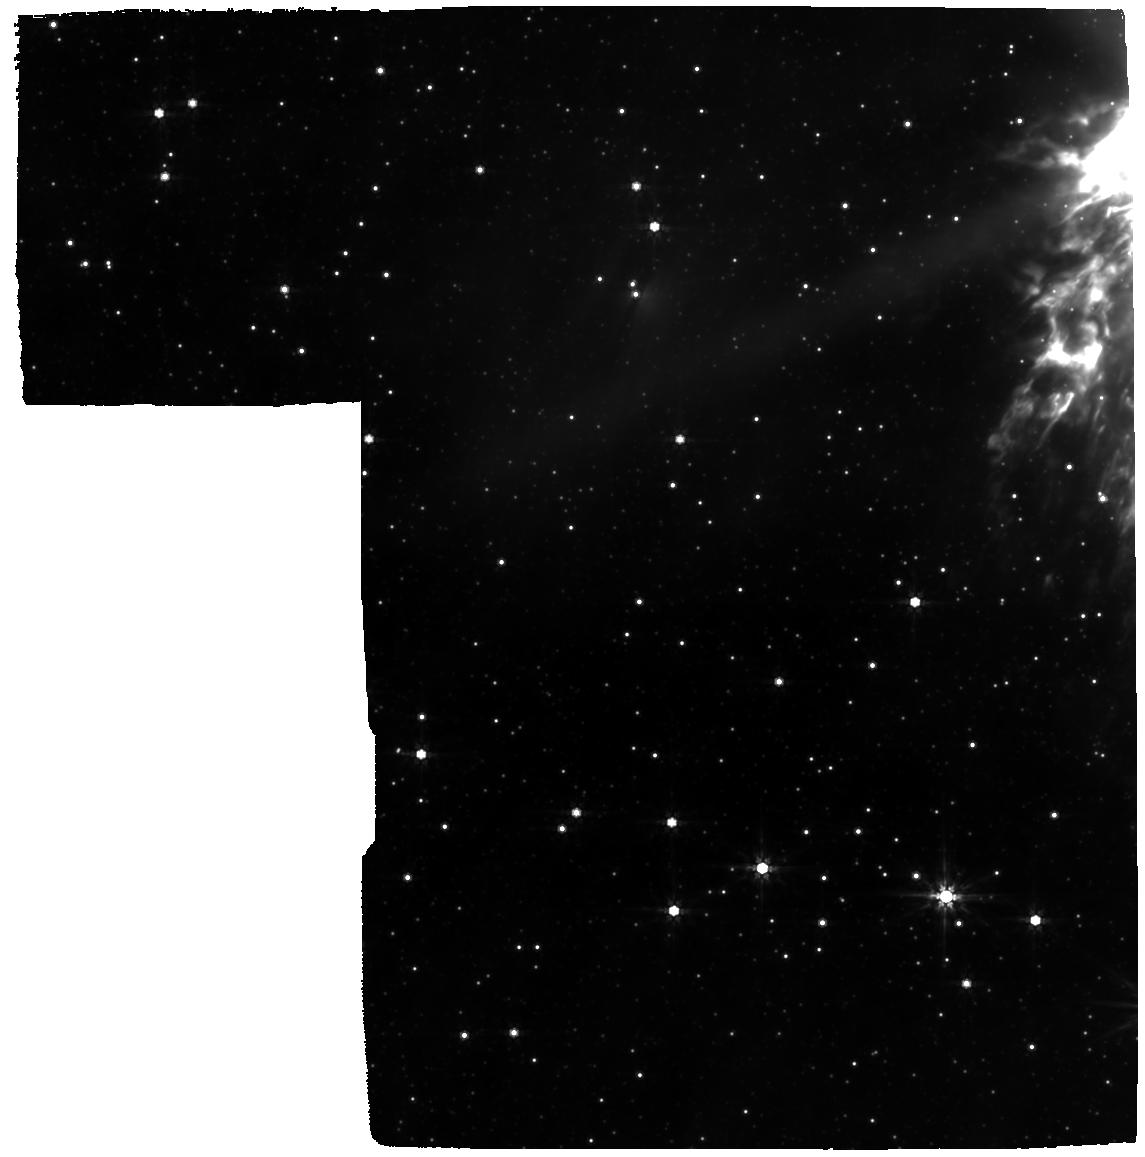
Target: NGC-6302-CENTER. Instrument: MIRI. Filter: F770W. Exposure: 46 min. Observation ID: jw01742-o002_t003_miri_f770w

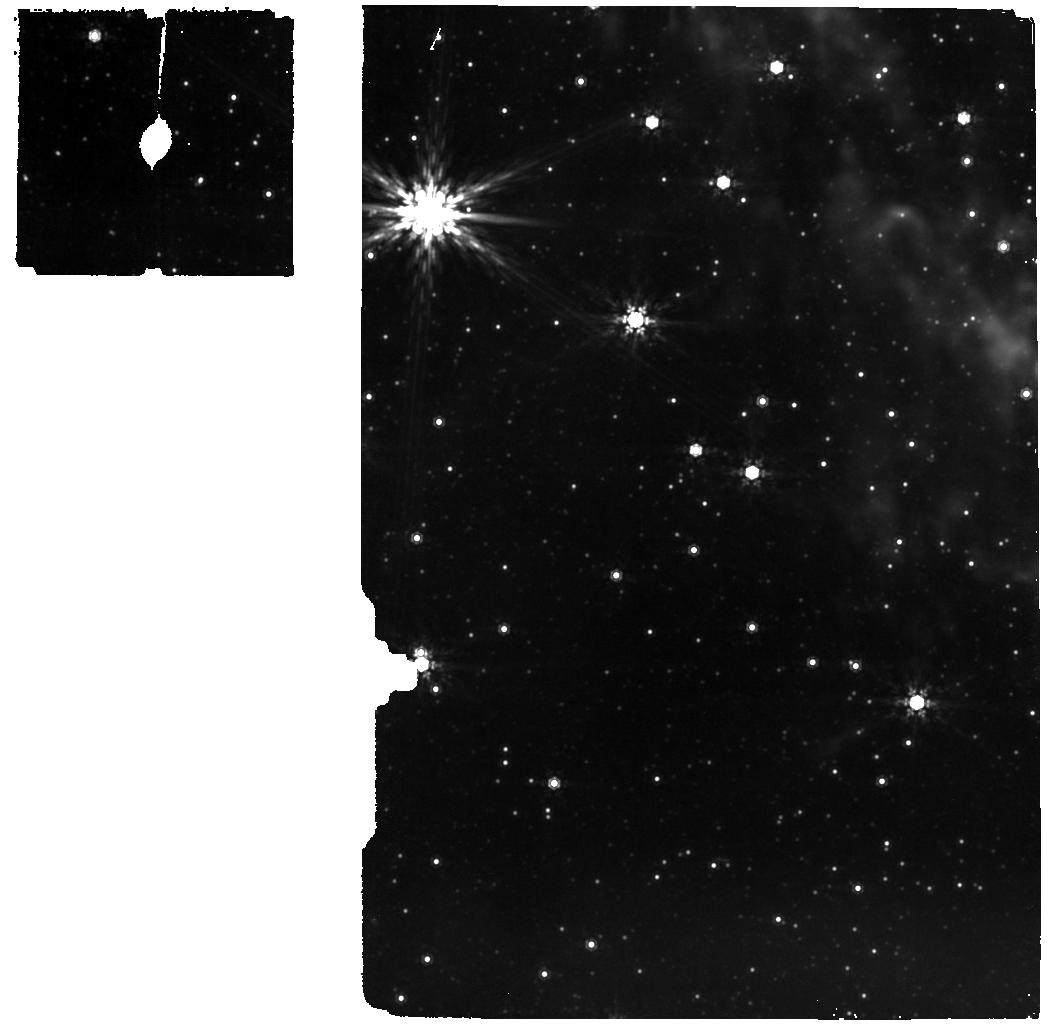
Target: NGC-6302-BACKGROUND2. Instrument: MIRI. Filter: F1000W. Exposure: 2 min. Observation ID: jw01742-o001_t004_miri_f1000w

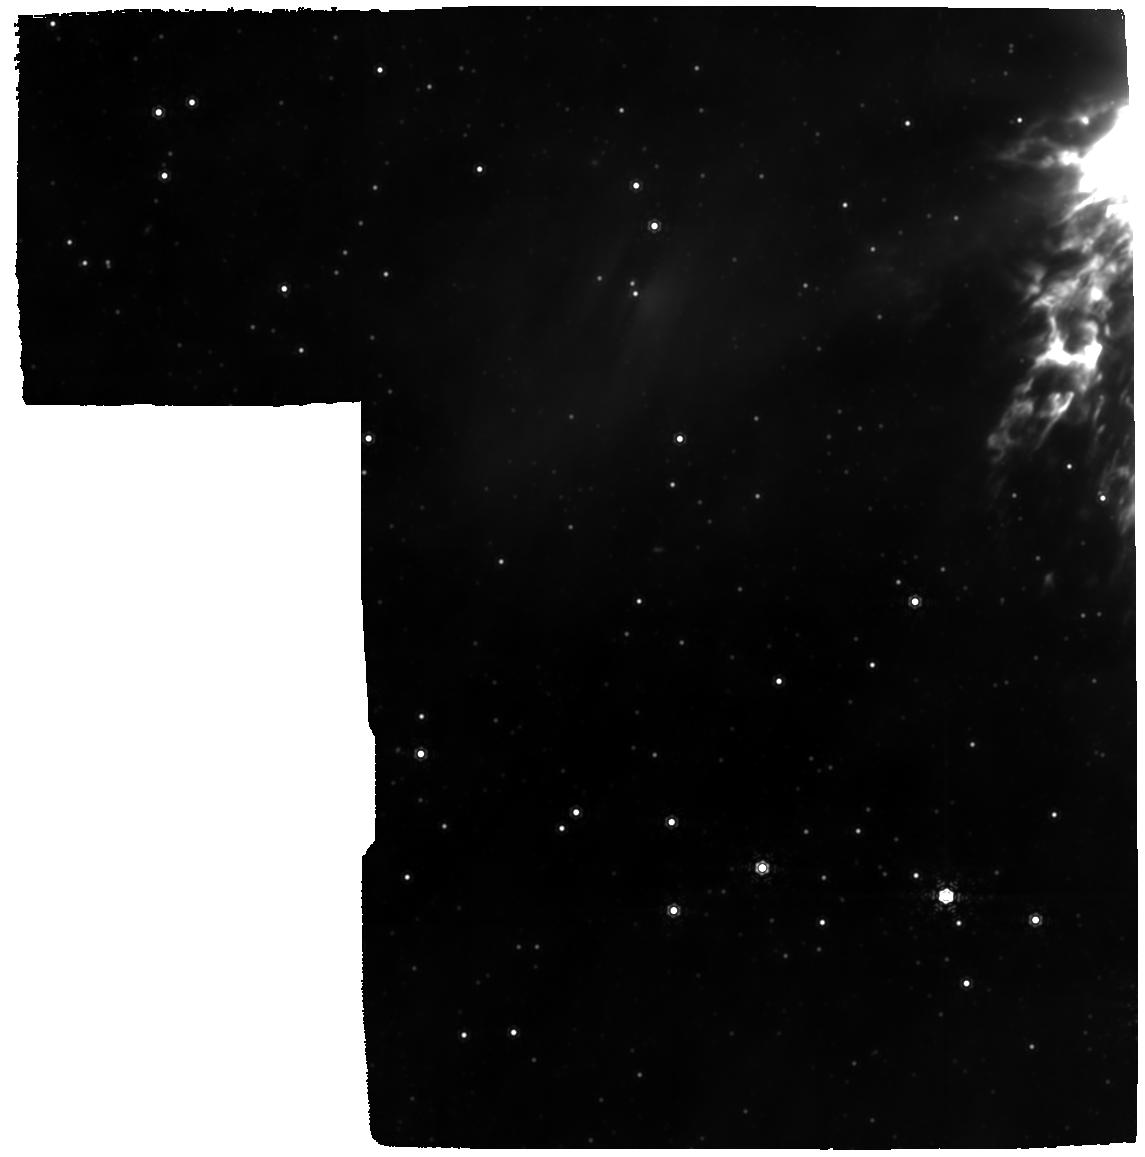
Target: NGC-6302-CENTER. Instrument: MIRI. Filter: F1130W. Exposure: 1.2 h. Observation ID: jw01742-o002_t003_miri_f1130w

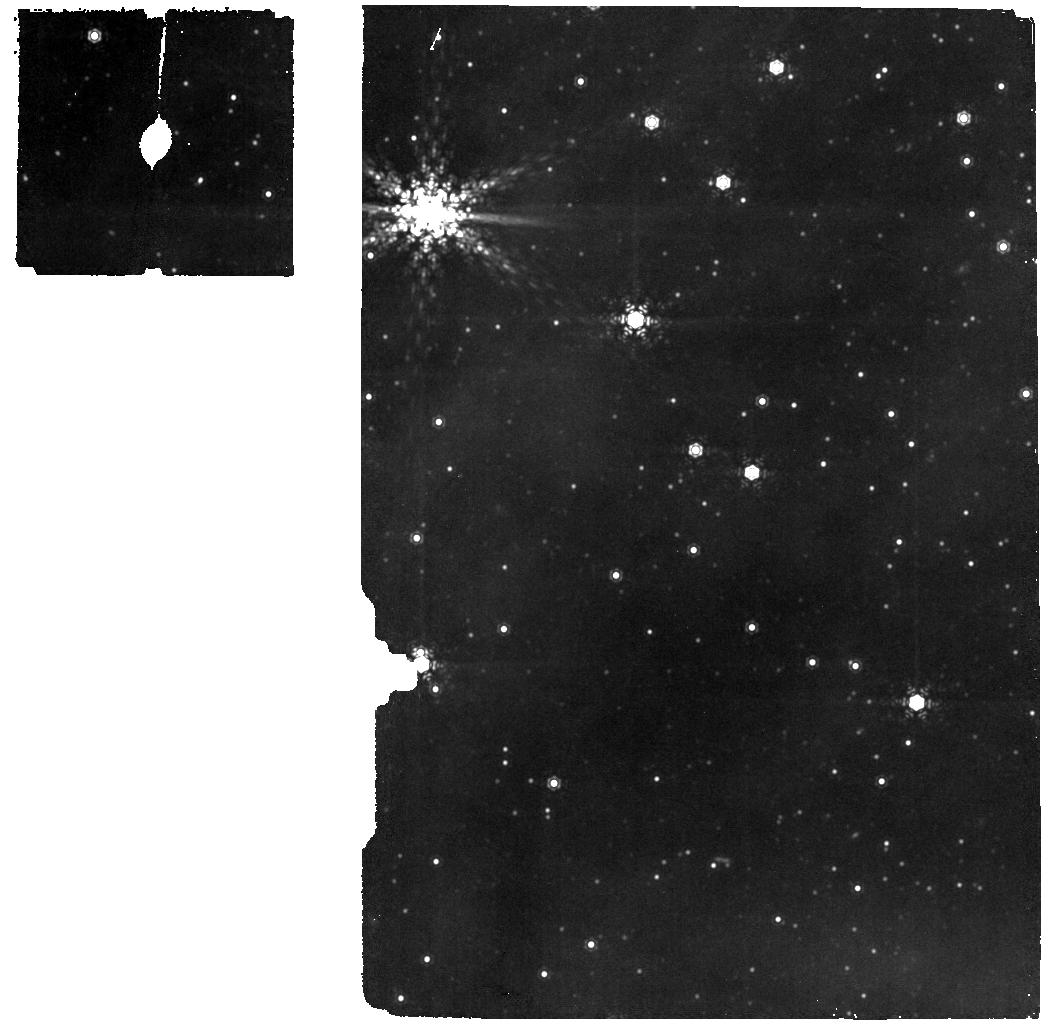
Target: NGC-6302-BACKGROUND2. Instrument: MIRI. Filter: F1130W. Exposure: 1 min. Observation ID: jw01742-o001_t004_miri_f1130w

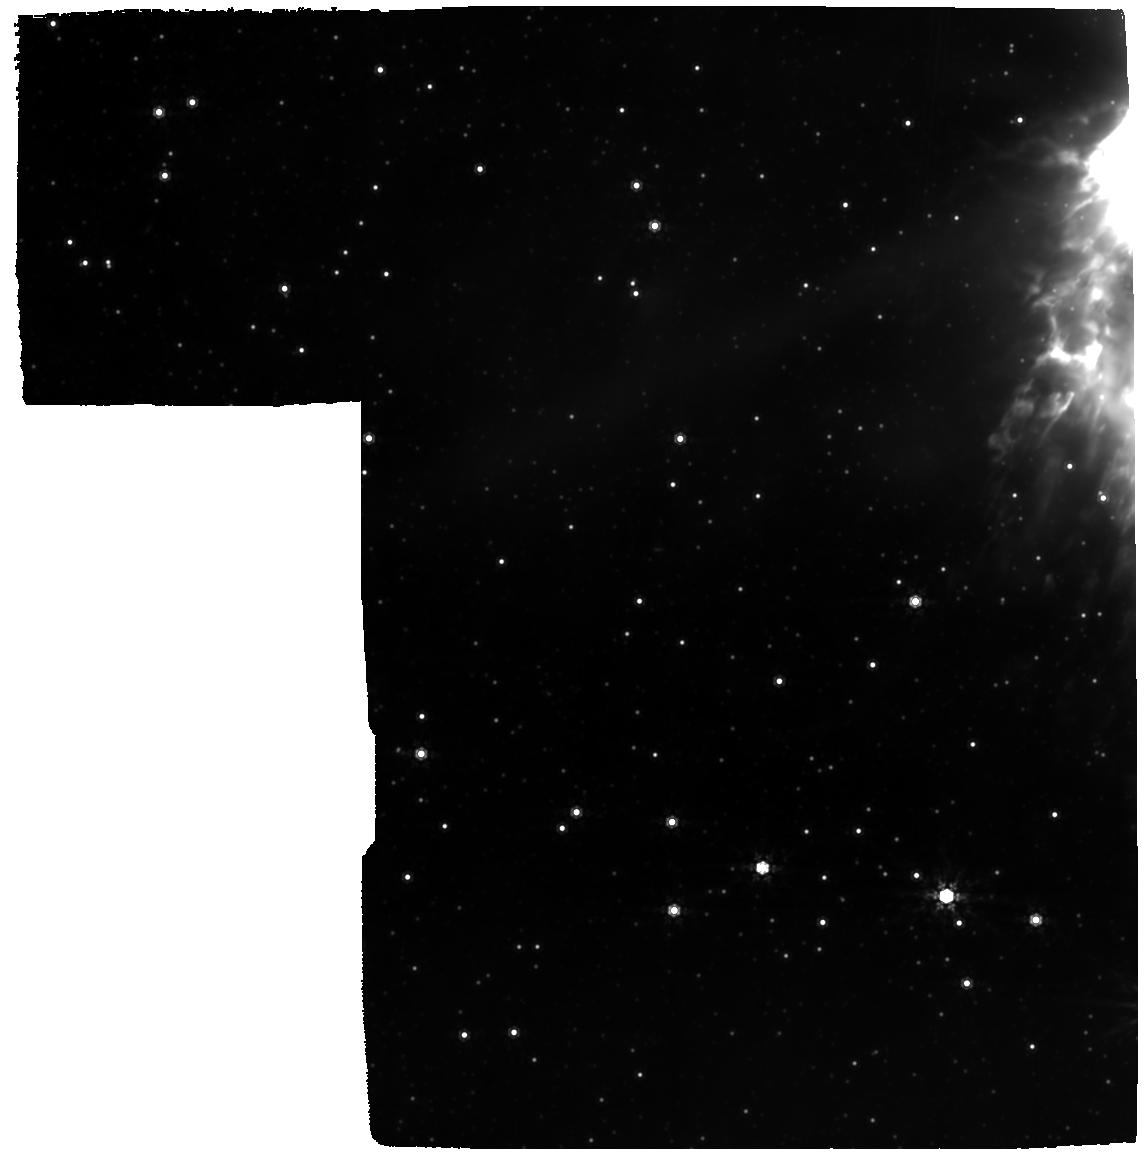
Target: NGC-6302-CENTER. Instrument: MIRI. Filter: F1000W. Exposure: 1.8 h. Observation ID: jw01742-o002_t003_miri_f1000w

Planetary nebula NGC 6302 - a testbed for dust formation and processing in a dense torus irradiated by harsh UV radiation (PI: Matsuura, Mikako)

Dust is a key ingredient in galaxies, because it provides opacity, plays a key role in interstellar chemistry, and is essential for the formation of stars and (rocky) planets. Evolved Asymptotic Giant Branch (AGB) stars are an important source of stardust in galaxies. The processing of this dust in the interstellar medium (ISM) can be traced by comparing the composition of stardust to that of interstellar dust. For instance, the fraction of crystalline silicate dust in starburst galaxies is used to measure the input of fresh stardust by O-rich evolved stars in the ISM. It is unclear however in what form stardust from AGB stars enters the ISM. This is because: (1) evidence is accumulating that their winds have complex, non-spherical structures, such as disks/tori, often associated with (sub-)stellar companions; and (2) it is unclear how freshly made stardust is affected by the harsh environment that prevails in planetary nebulae (PNe), whose central stars have fast winds and extreme radiation fields. The PN NGC6302 offers a unique laboratory to study the physical and chemical processing of a dense dusty molecular torus ejected by an AGB star, which is exposed to the radiation field and stellar wind of the hottest star known in the Galaxy. Spatially unresolved observations by ISO have revealed a complex chemistry, showing emission from C-rich Polycyclic Aromatic Hydrocarbons (PAHs) in an O-rich chemistry, as well as a very profuse circumstellar dust mineralogy. Spatially resolved JWST observations will allow us to witness how the AGB ejecta are processed in the nebular environment, and to establish in what form the solids in its ejecta are delivered to the ISM.